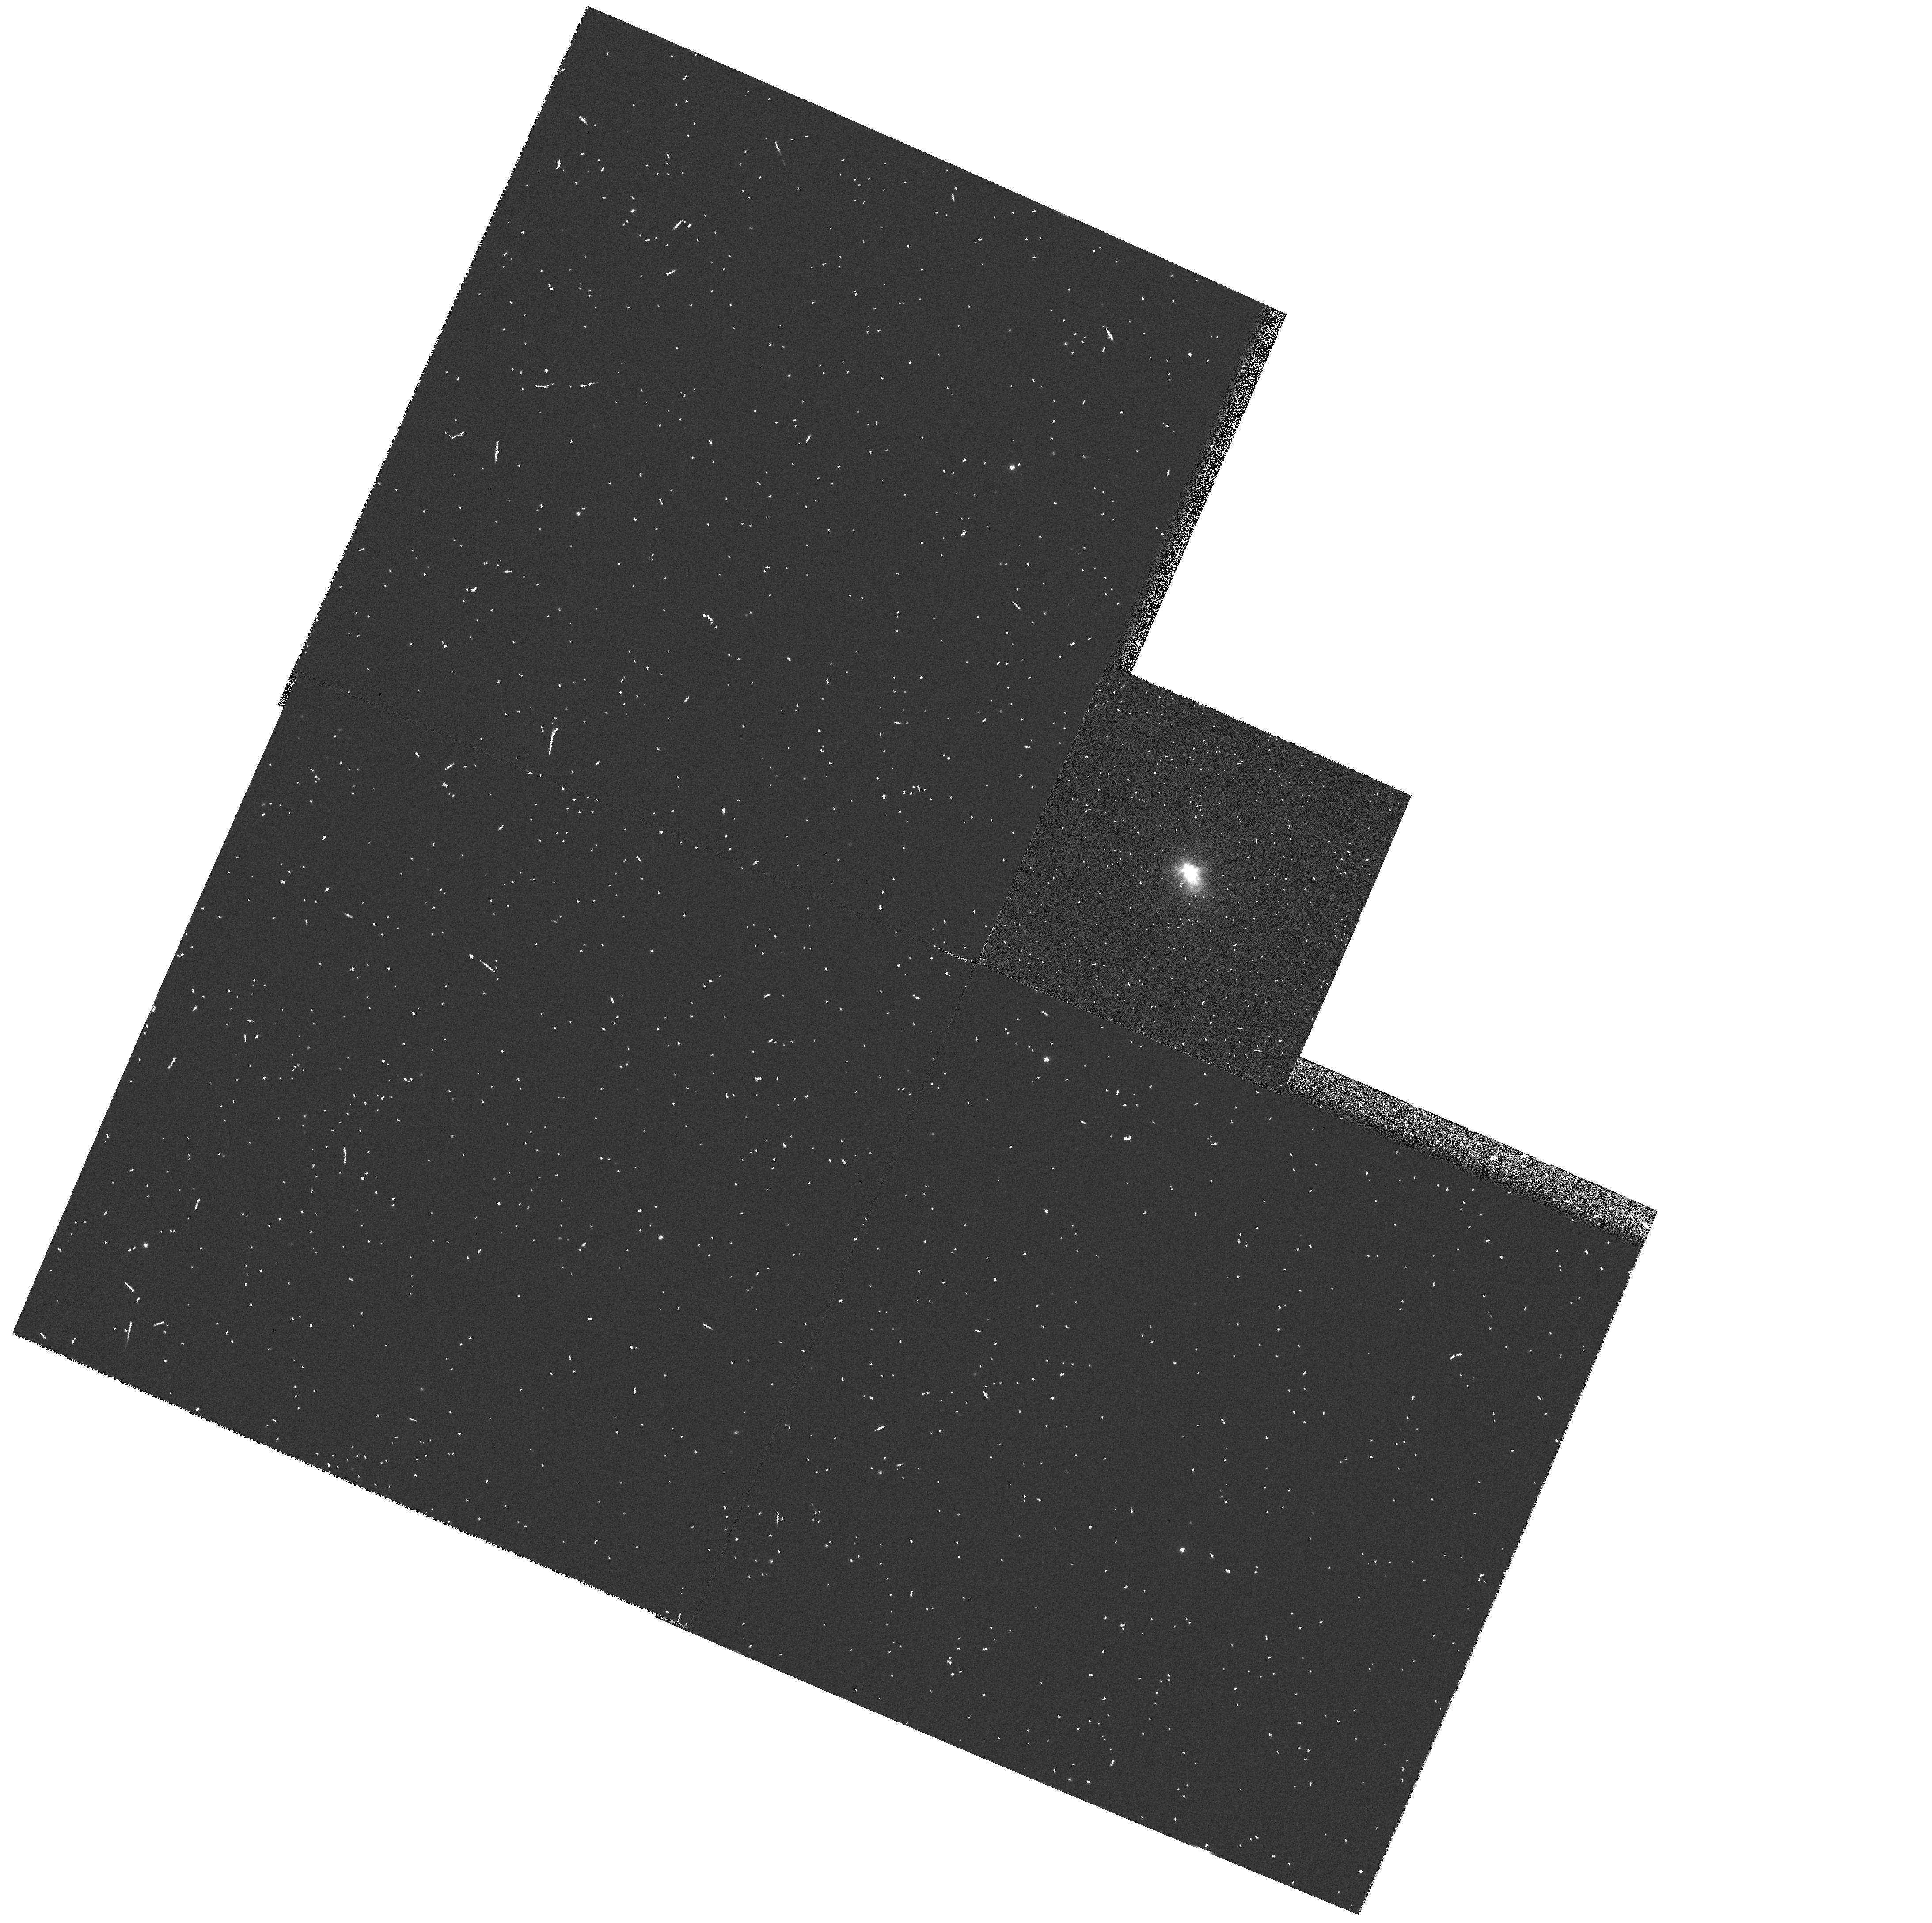
Target: IRC+10420
Instrument: WFPC2/PC
Filter: F380W
Exposure: 3 min
Observation ID: hst_5838_01_wfpc2_pc_f380w_u30u01

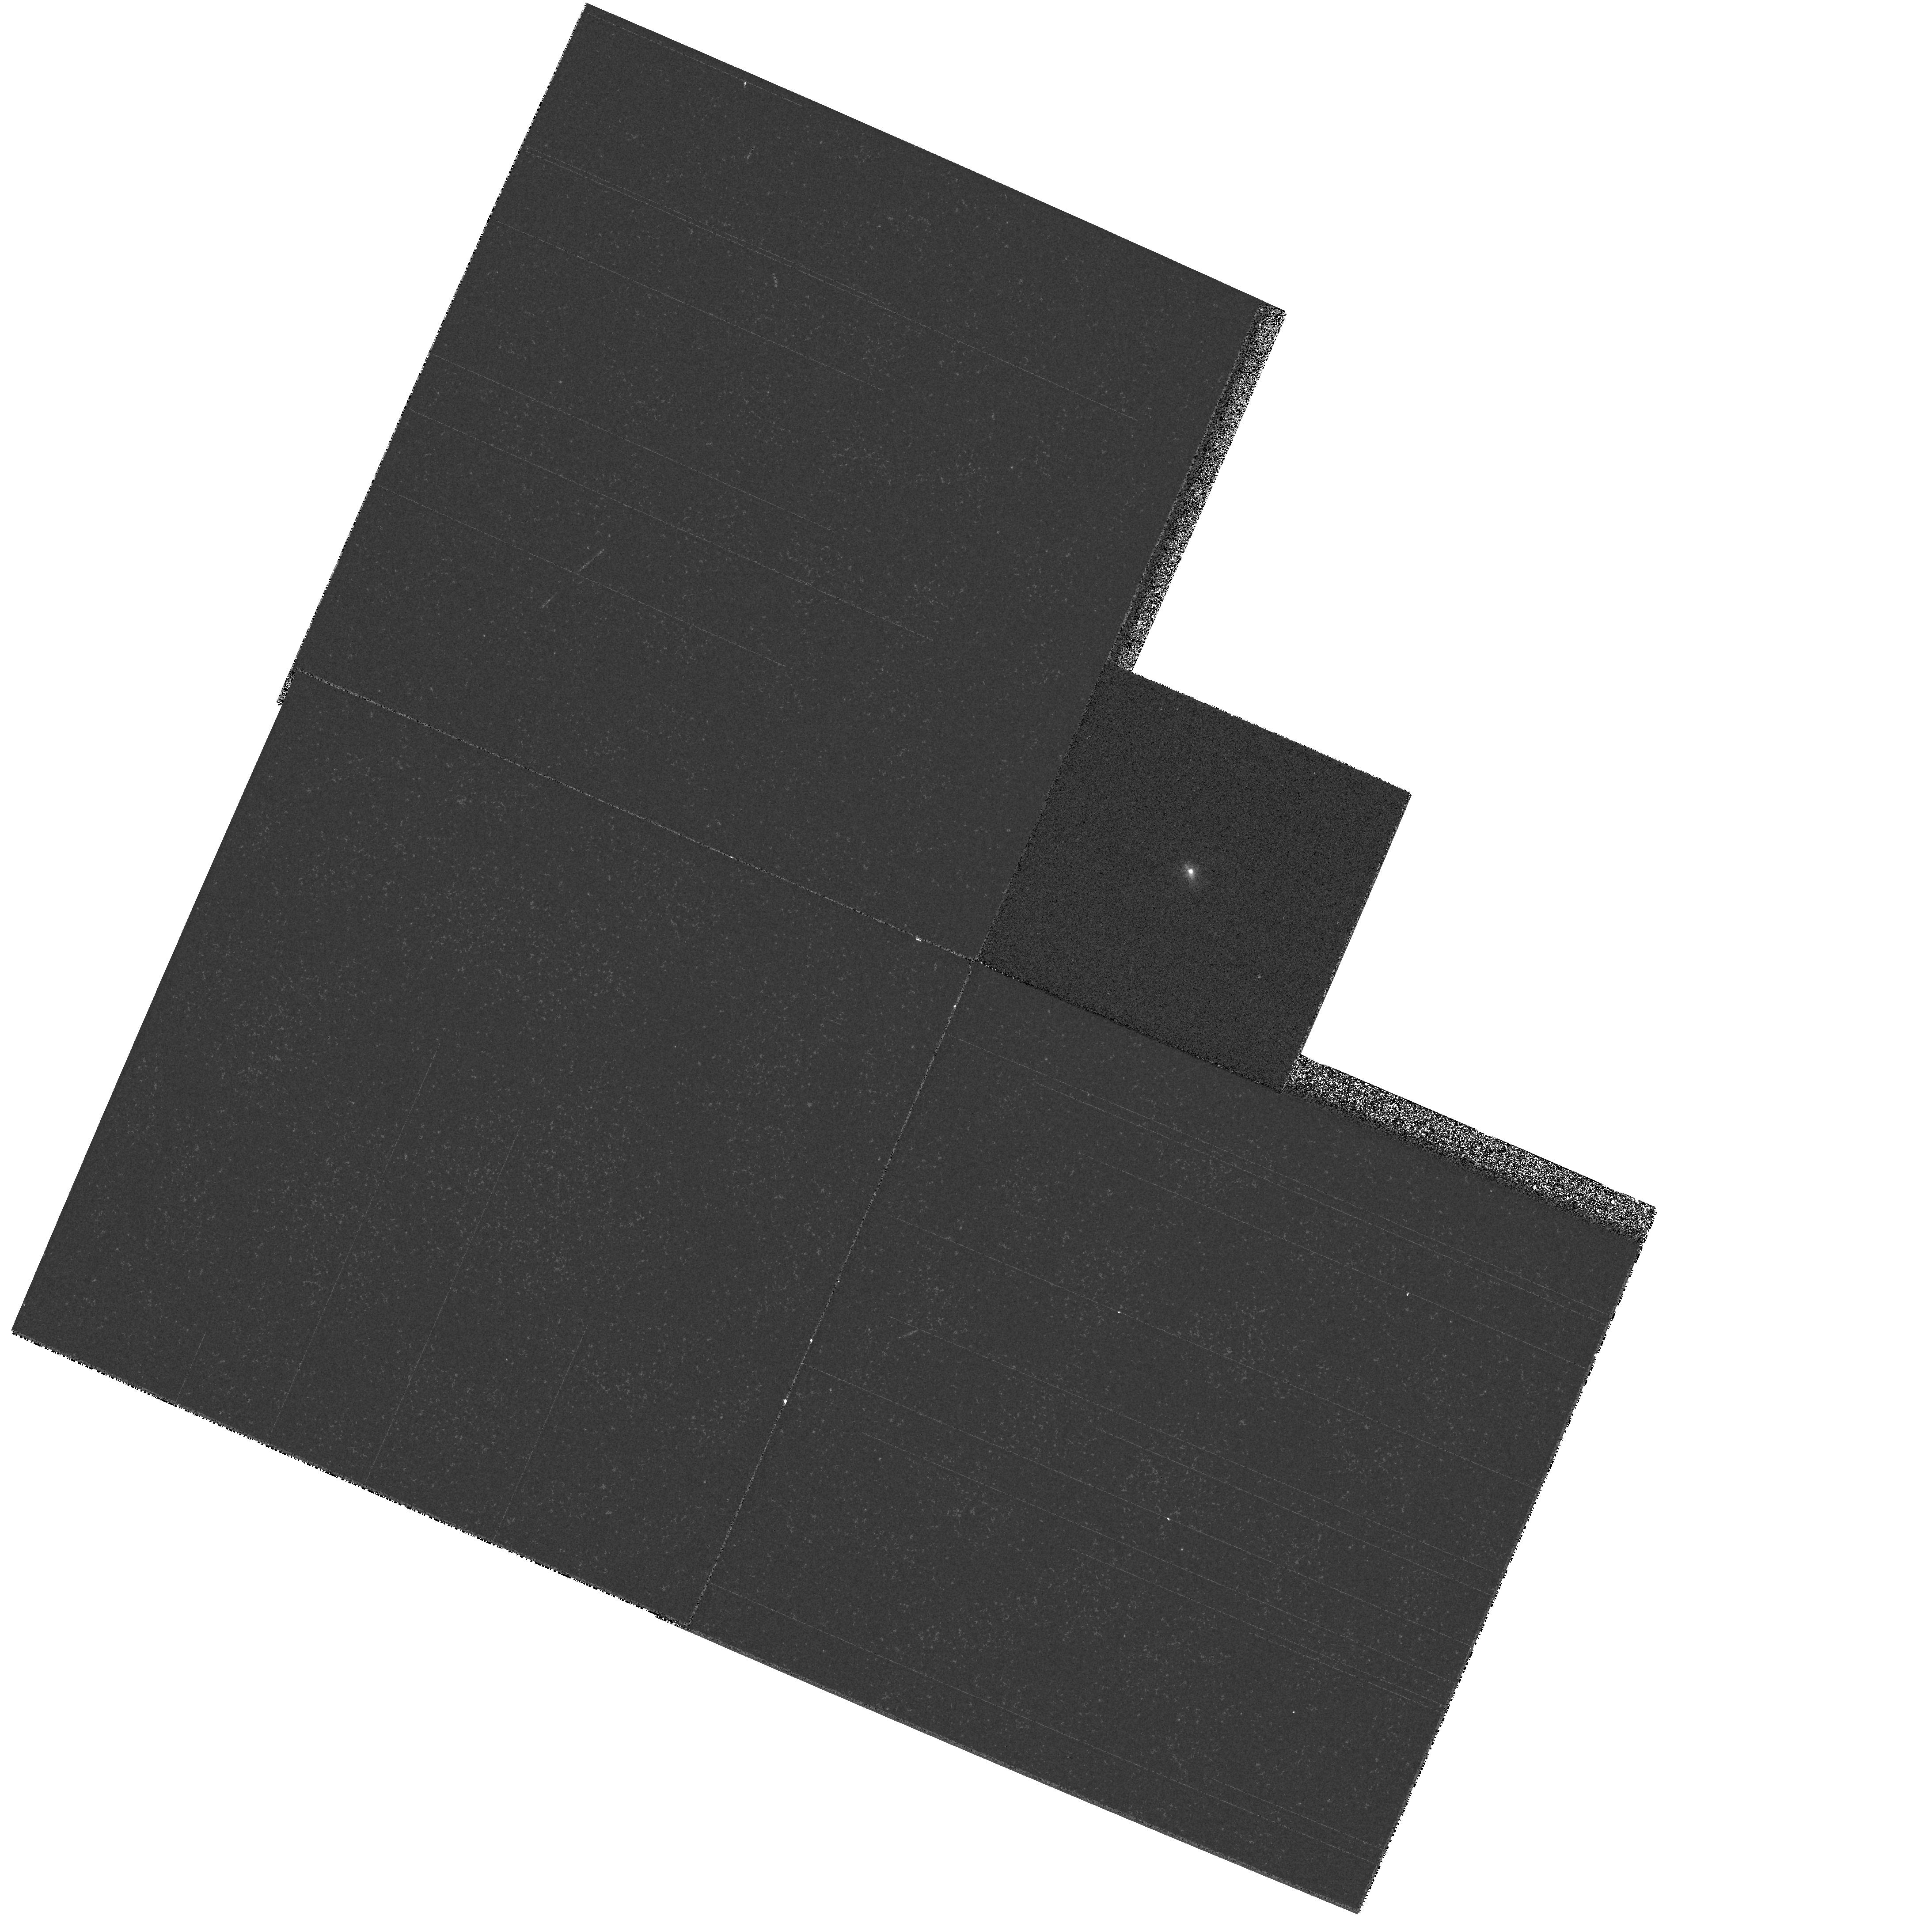
Target: IRC+10420
Instrument: WFPC2/PC
Filter: F487N
Exposure: 1 min
Observation ID: hst_5838_01_wfpc2_pc_f487n_u30u01

THE RAPIDLY-EVOLVING HYPERGIANT IRC +10420 (PI: Sahu, Kailash C.)

We propose to undertake a detailed study of the circumstellar envelope of the peculiar F hypergiant IRC +10420, which is a unique object, caught in the short transition phase between the red supergiant and the Wolf-Rayet stage. By performing high spatial resolution imaging in a number of emission lines that probe several parts of the wind we aim to determine the shape and the kinematic structure of the circumstellar envelope. In particular we wish to to investigate whether the geometry of the wind is disc-like or bipolar. The observations will help understanding the change in geometry of the circumstellar envelope as stars evolve from the Red Supergiant Stage to the Wolf-Rayet phase.